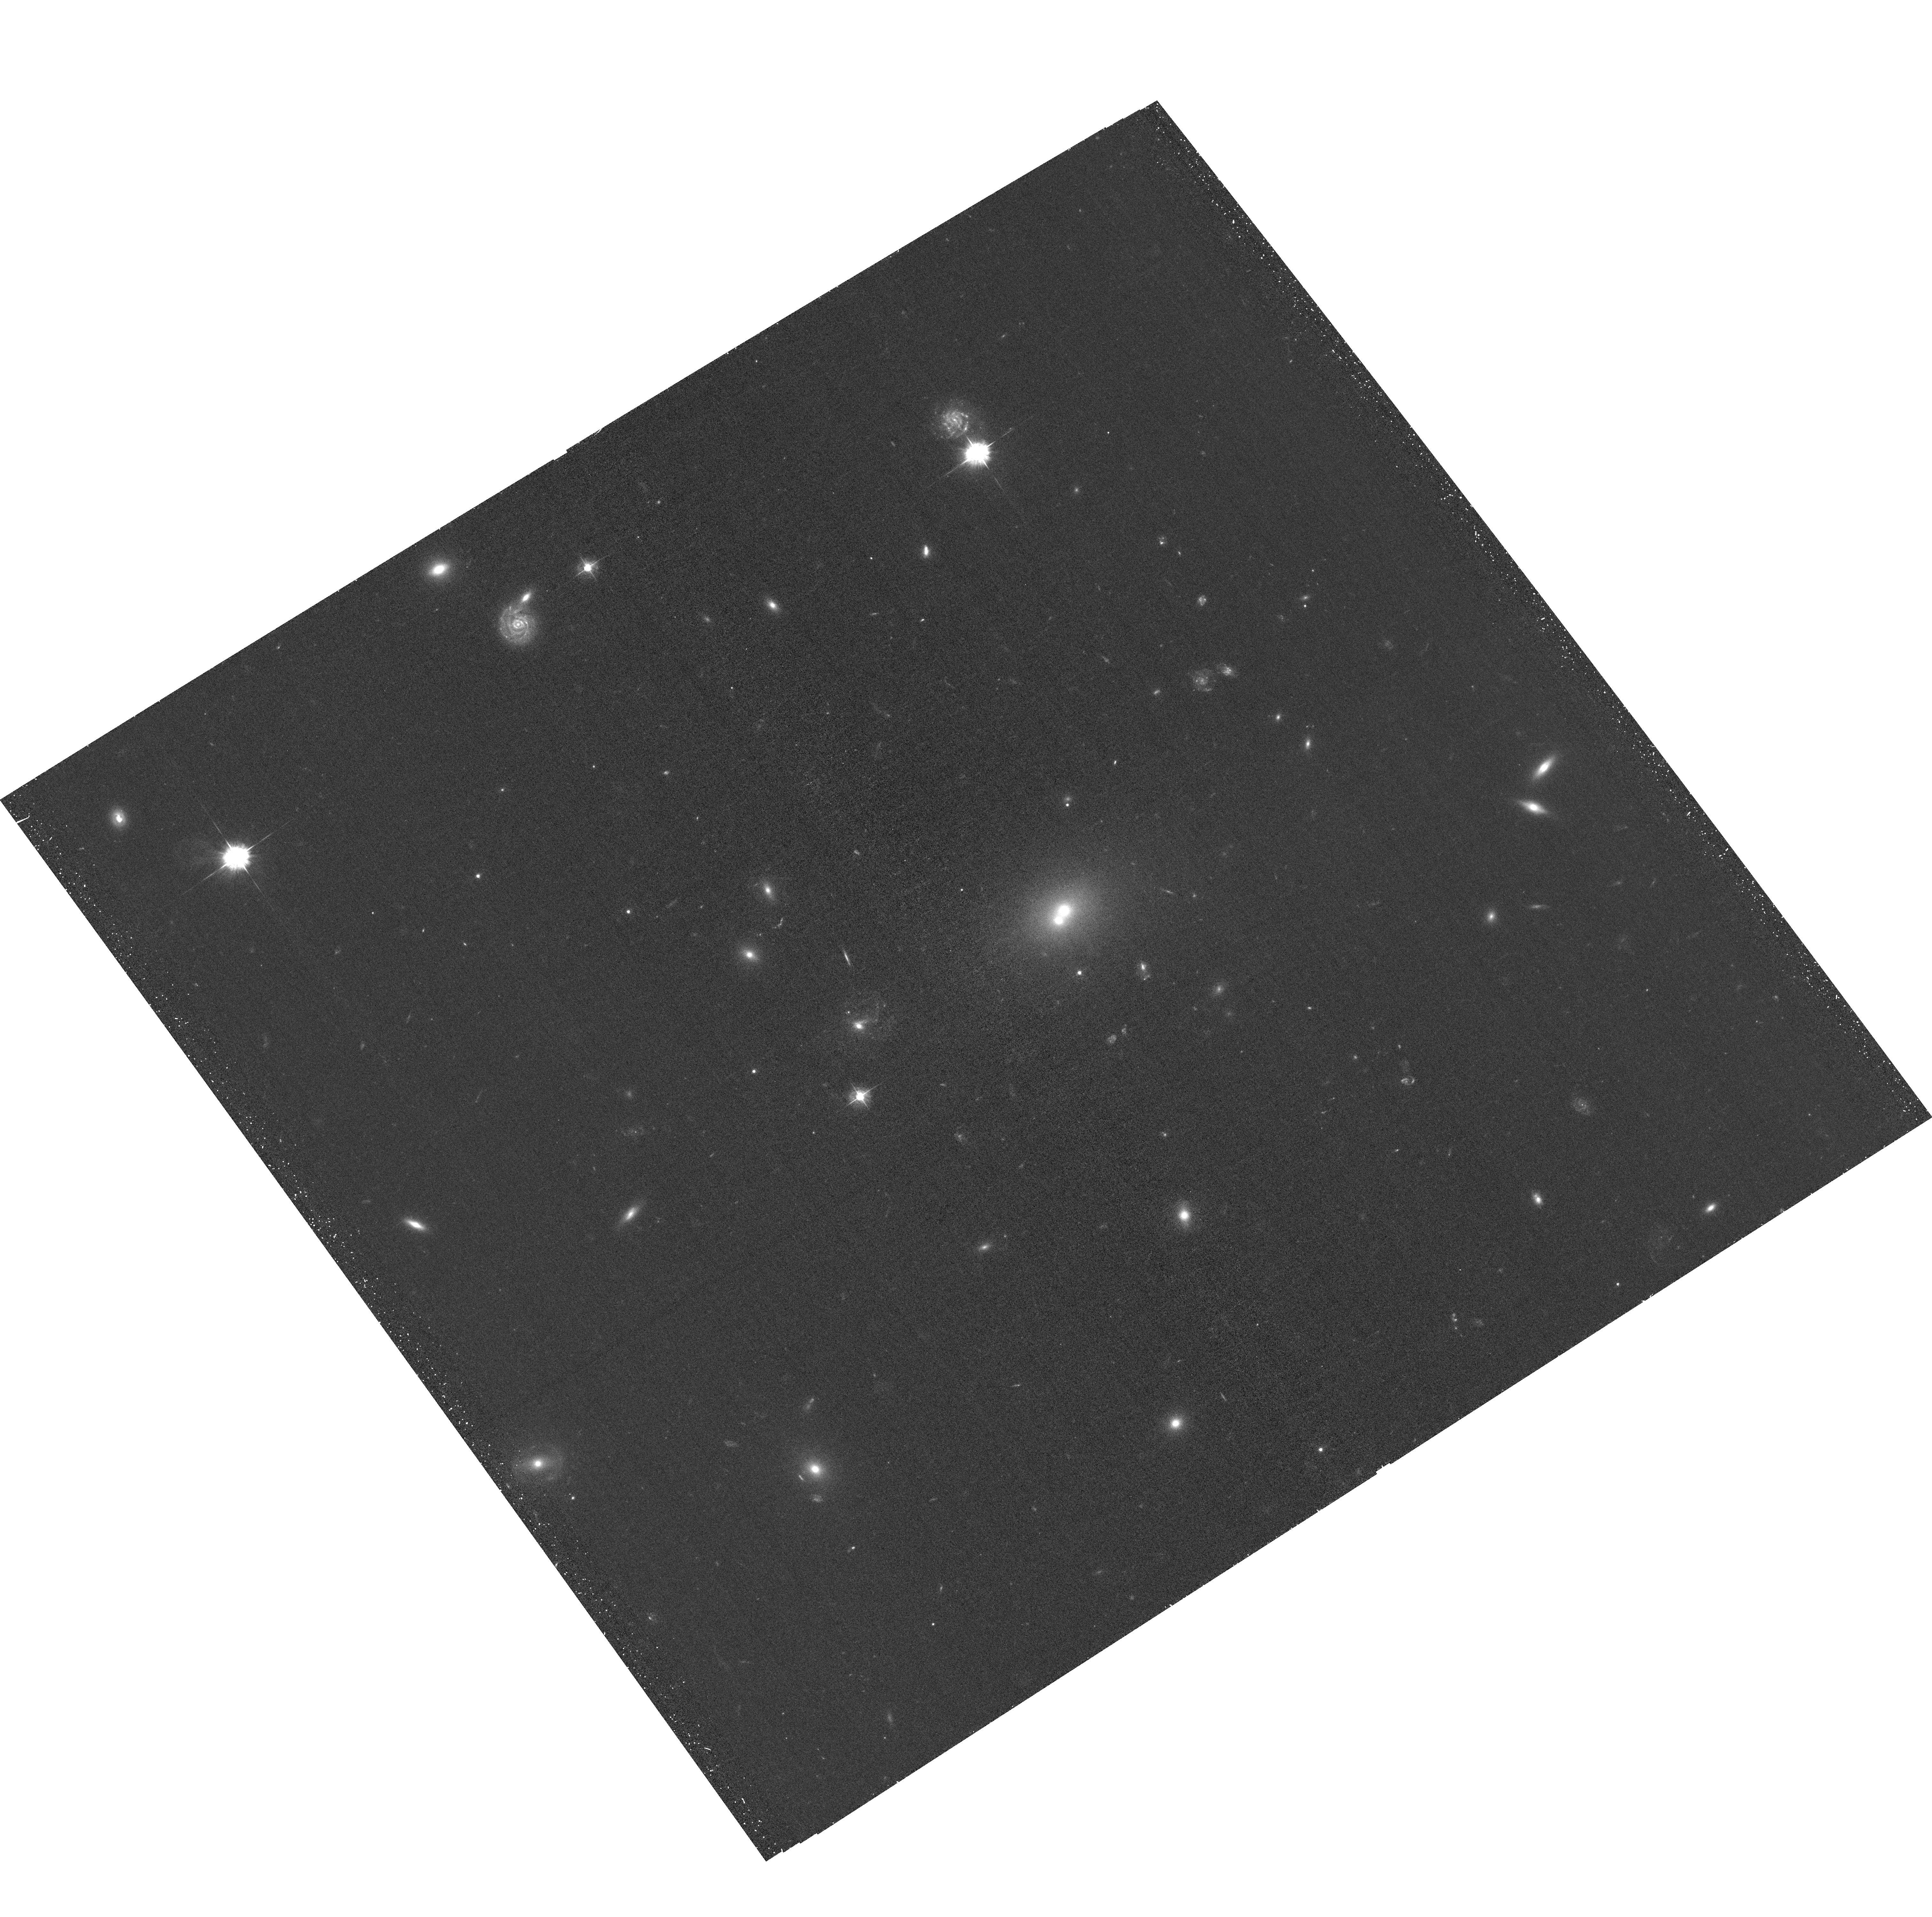
Target: RXJ1136+0713. Instrument: ACS/WFC. Filter: F435W. Exposure: 34 min. Observation ID: hst_15671_01_acs_wfc_f435w_jdyg01

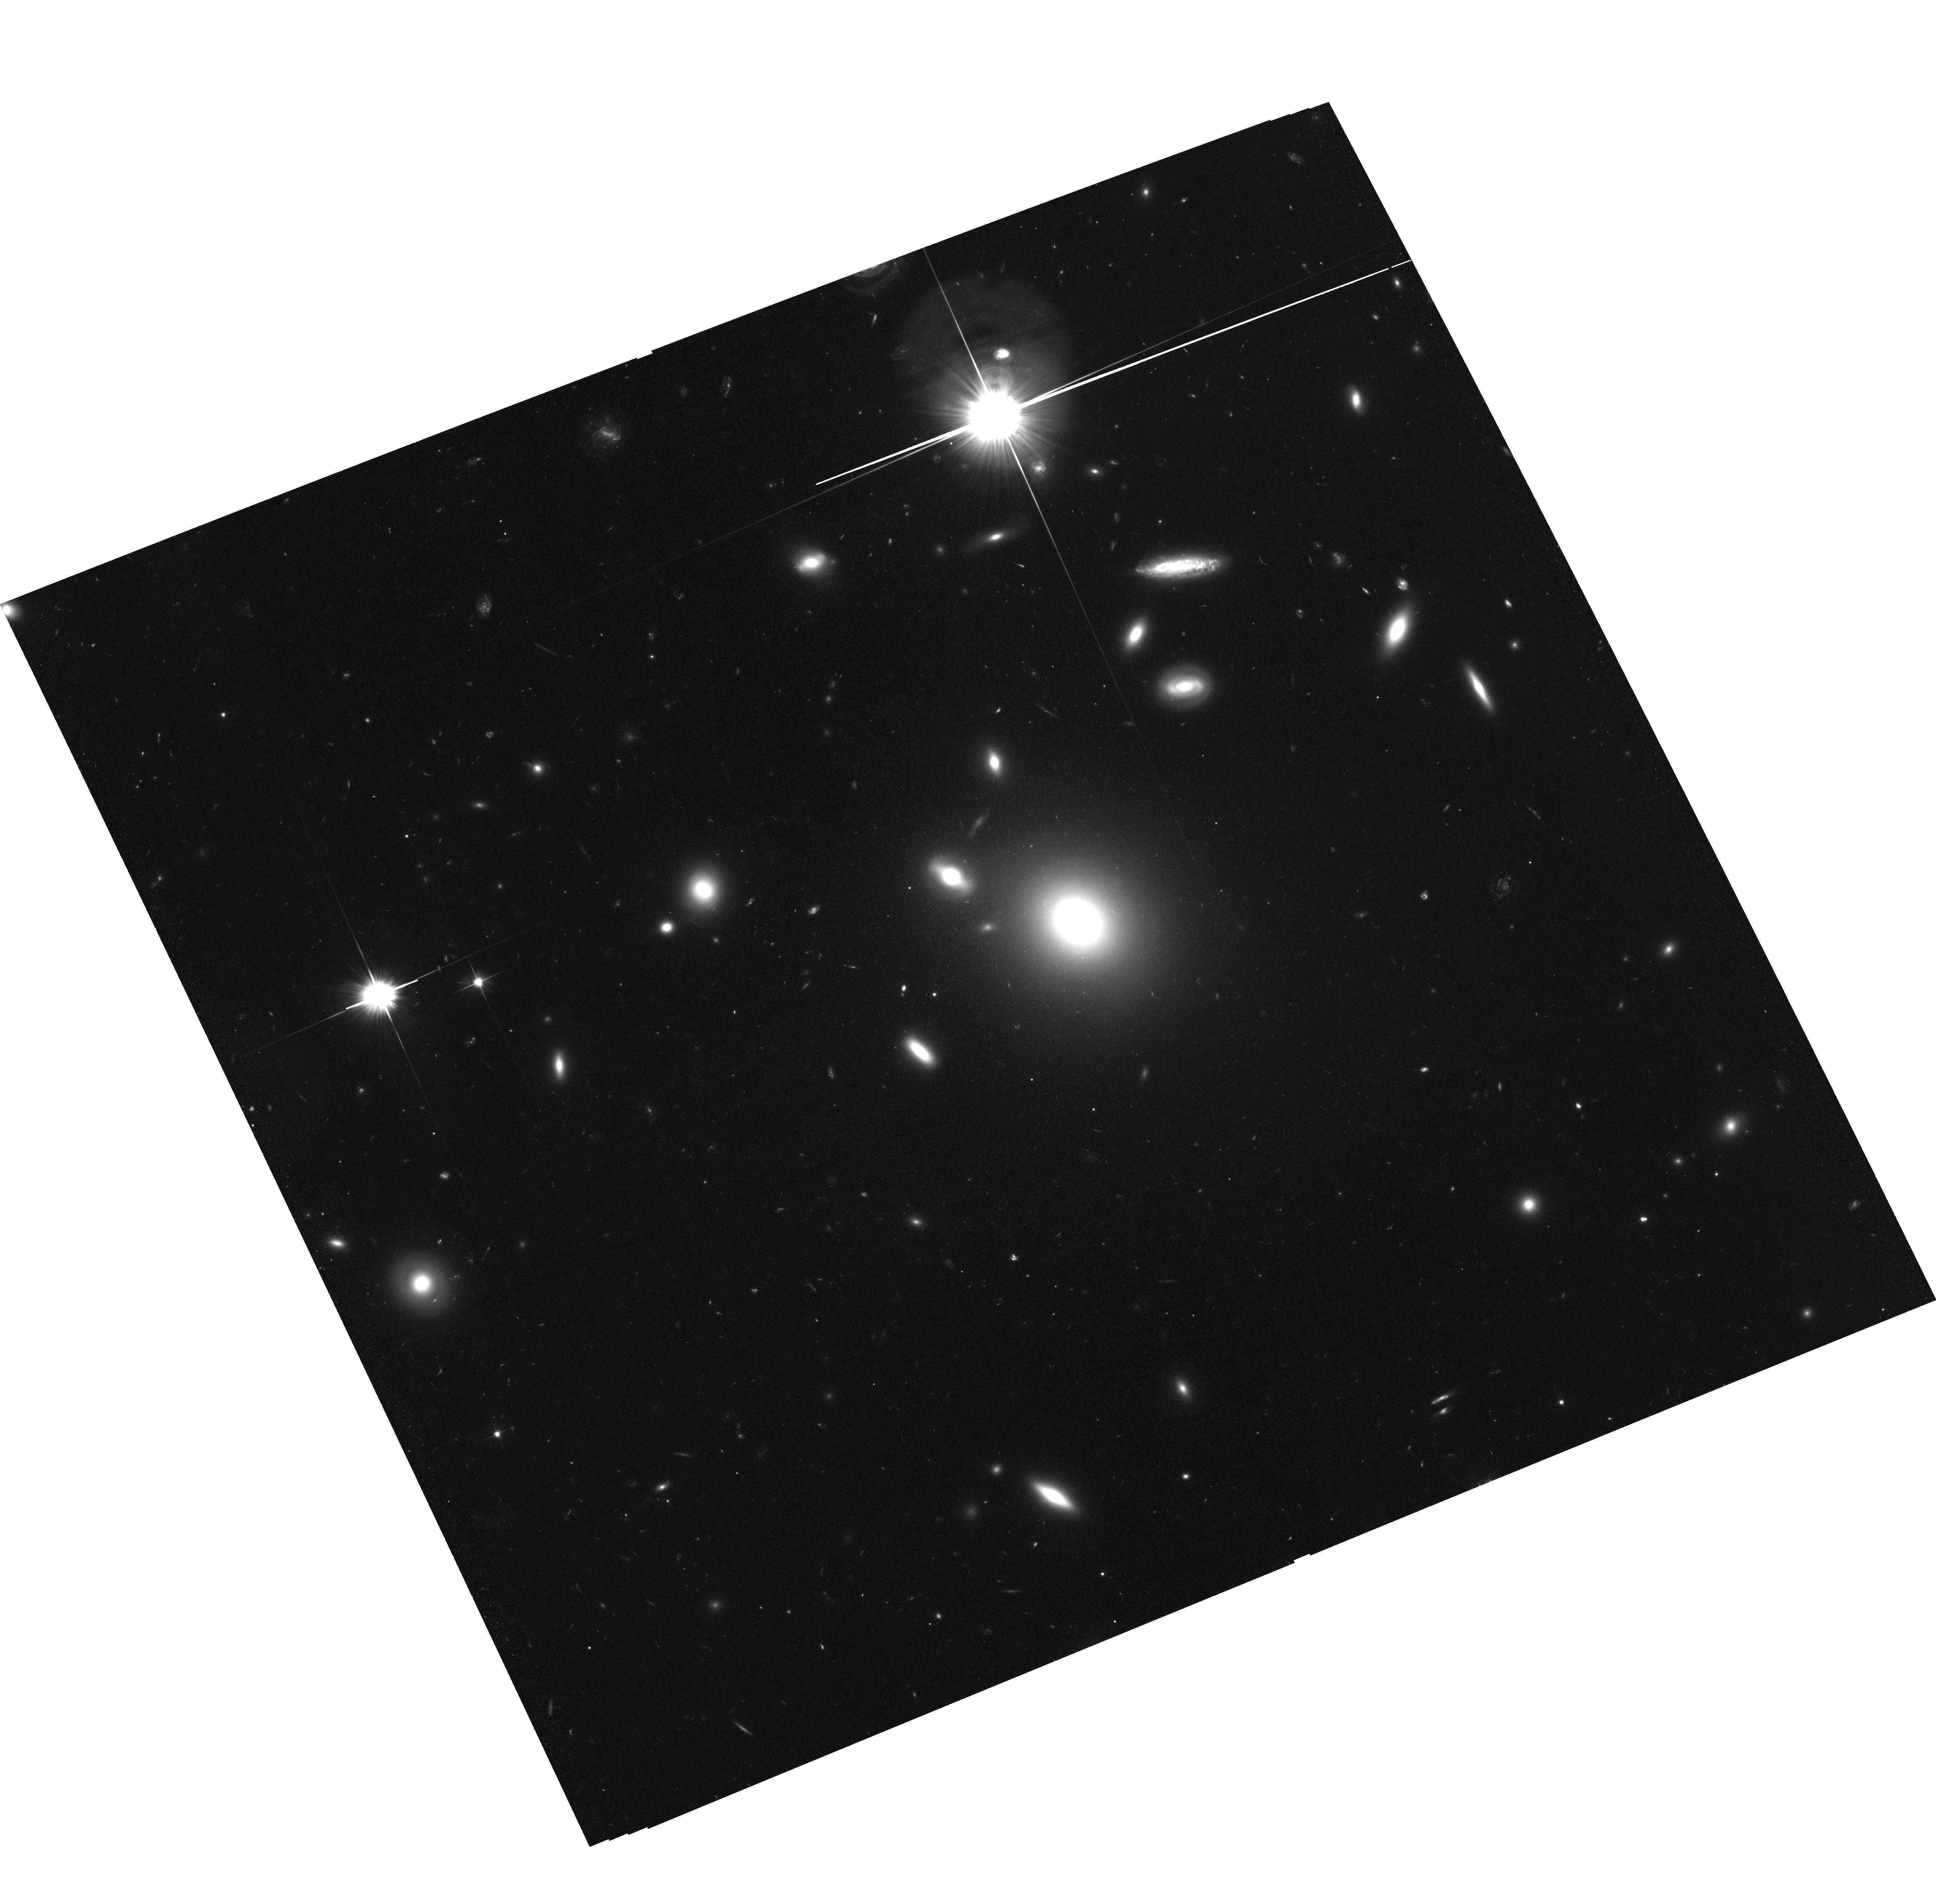
Target: RXJ1410+4145. Instrument: ACS/WFC. Filter: F606W. Exposure: 1.1 h. Observation ID: hst_15671_02_acs_wfc_f606w_jdyg02

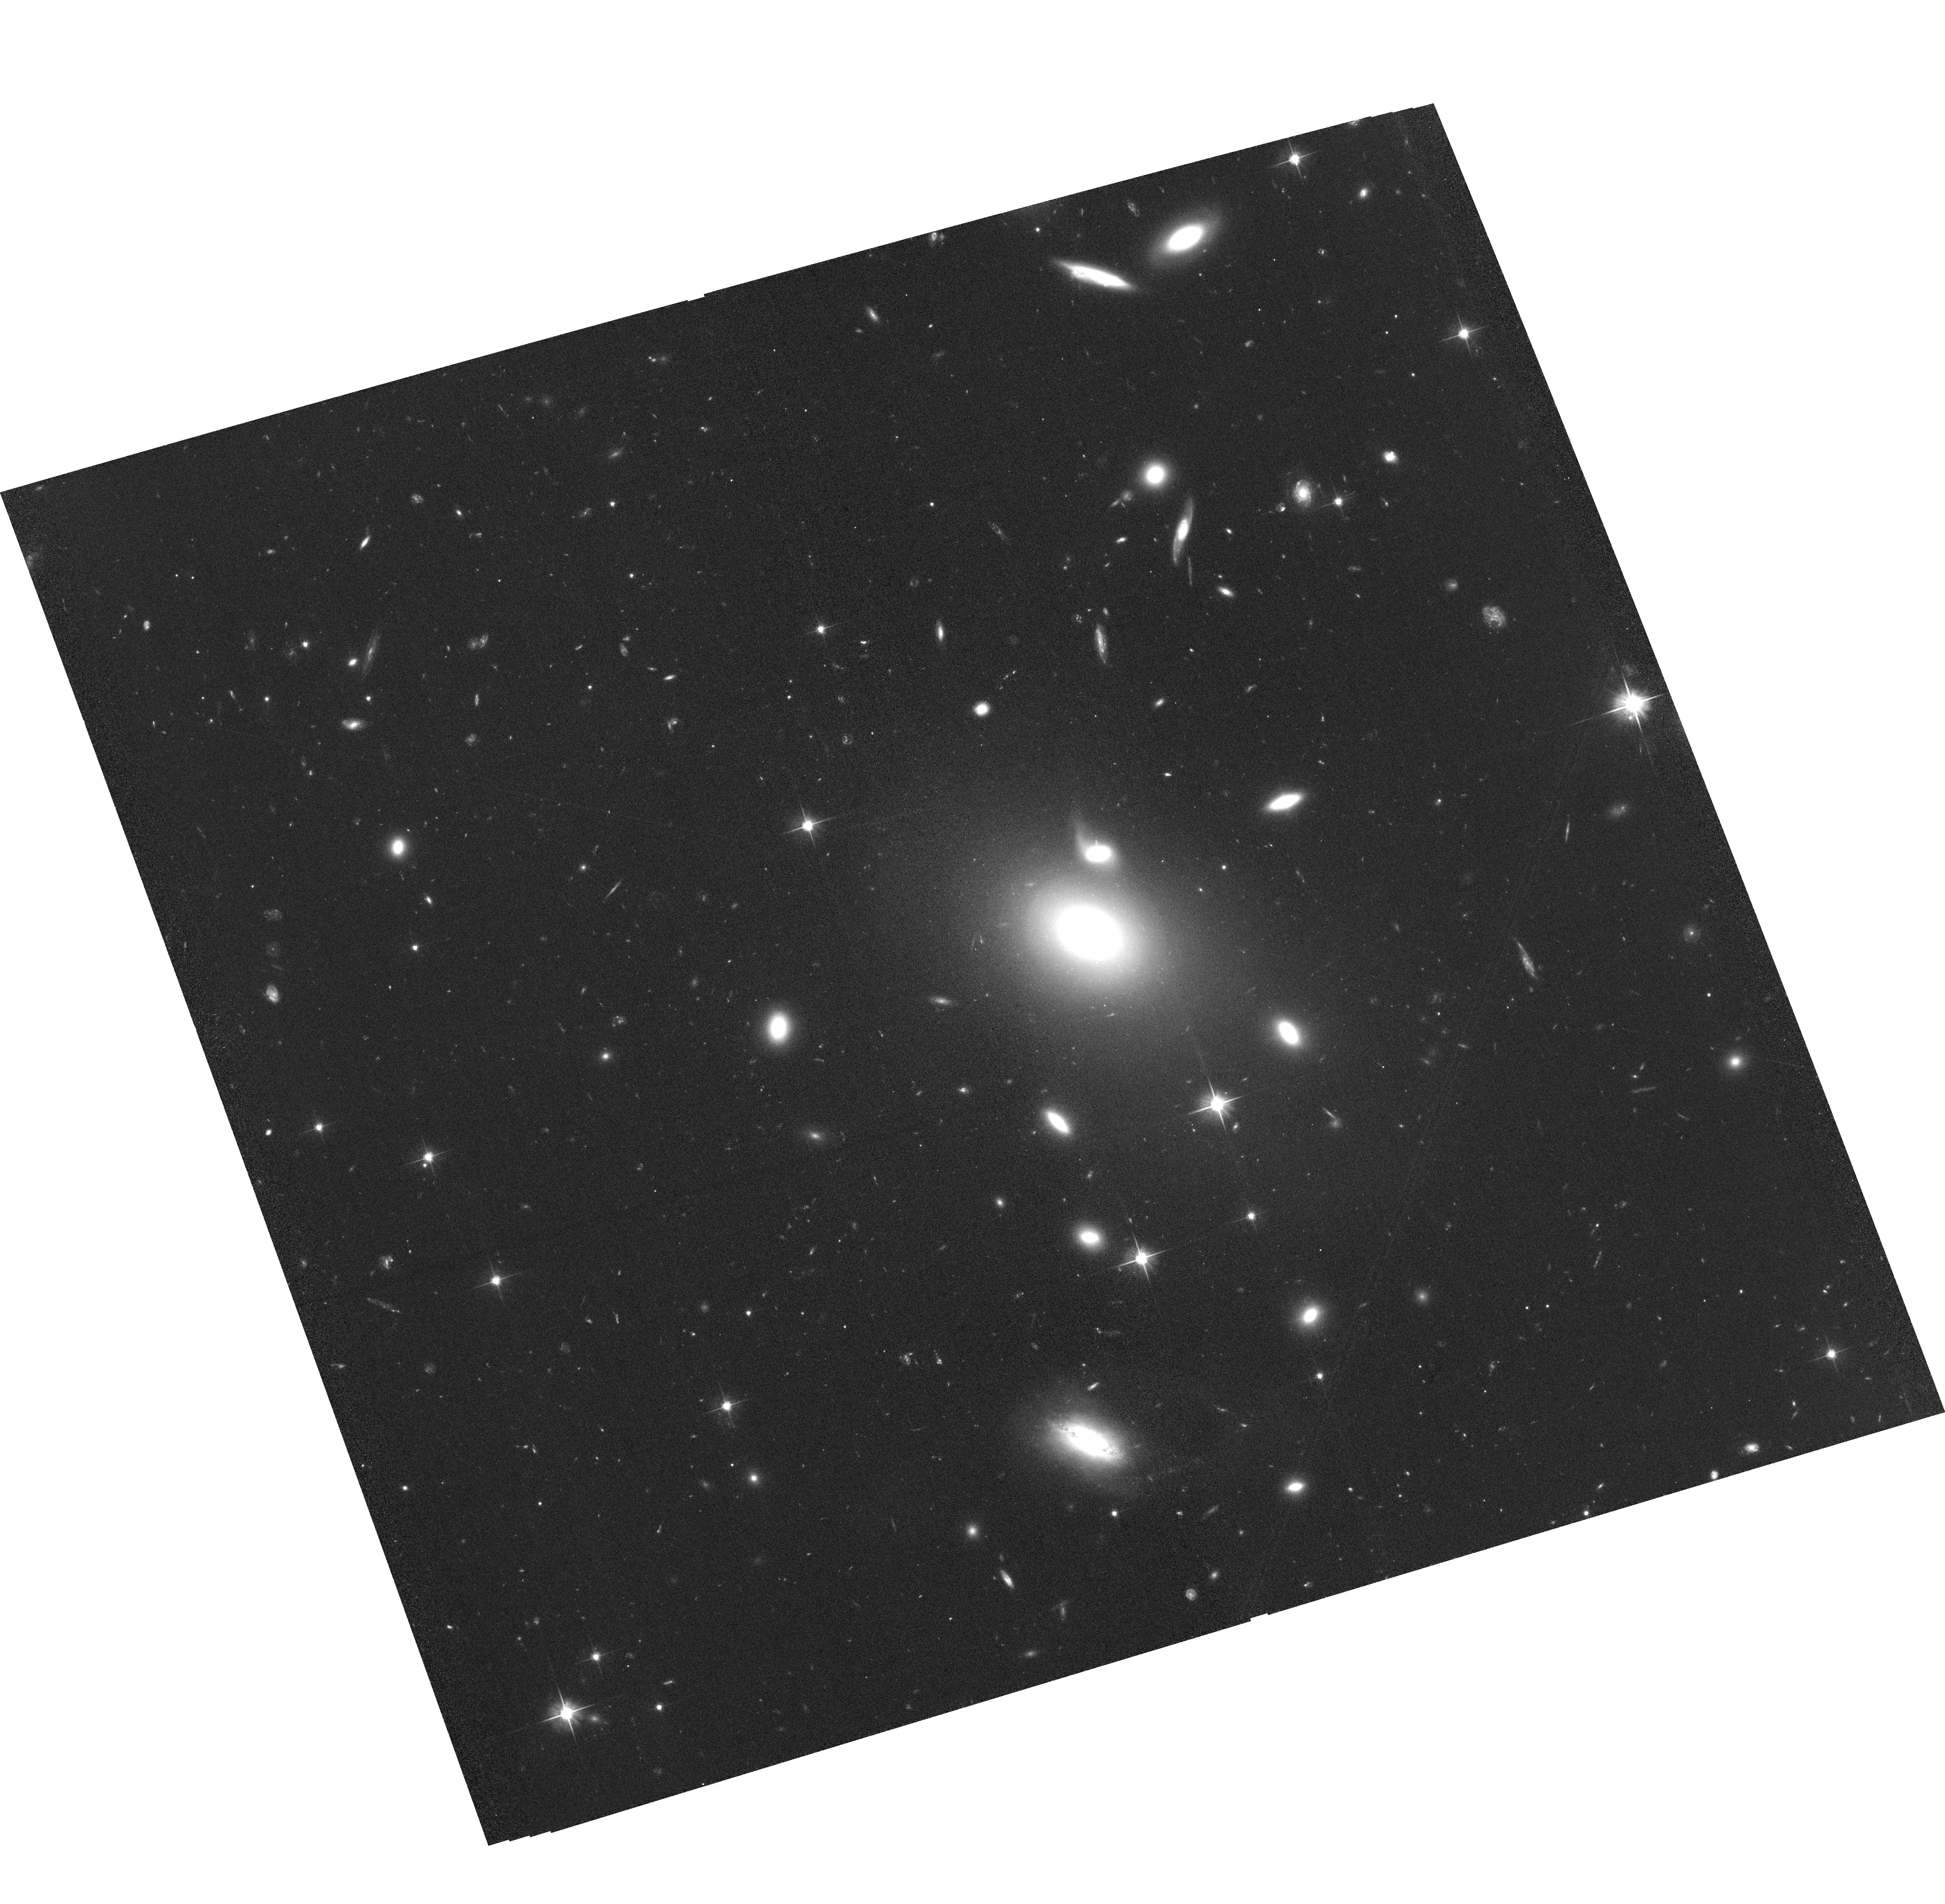
Target: RXJ0856+0553. Instrument: ACS/WFC. Filter: F606W. Exposure: 1.1 h. Observation ID: hst_15671_03_acs_wfc_f606w_jdyg03

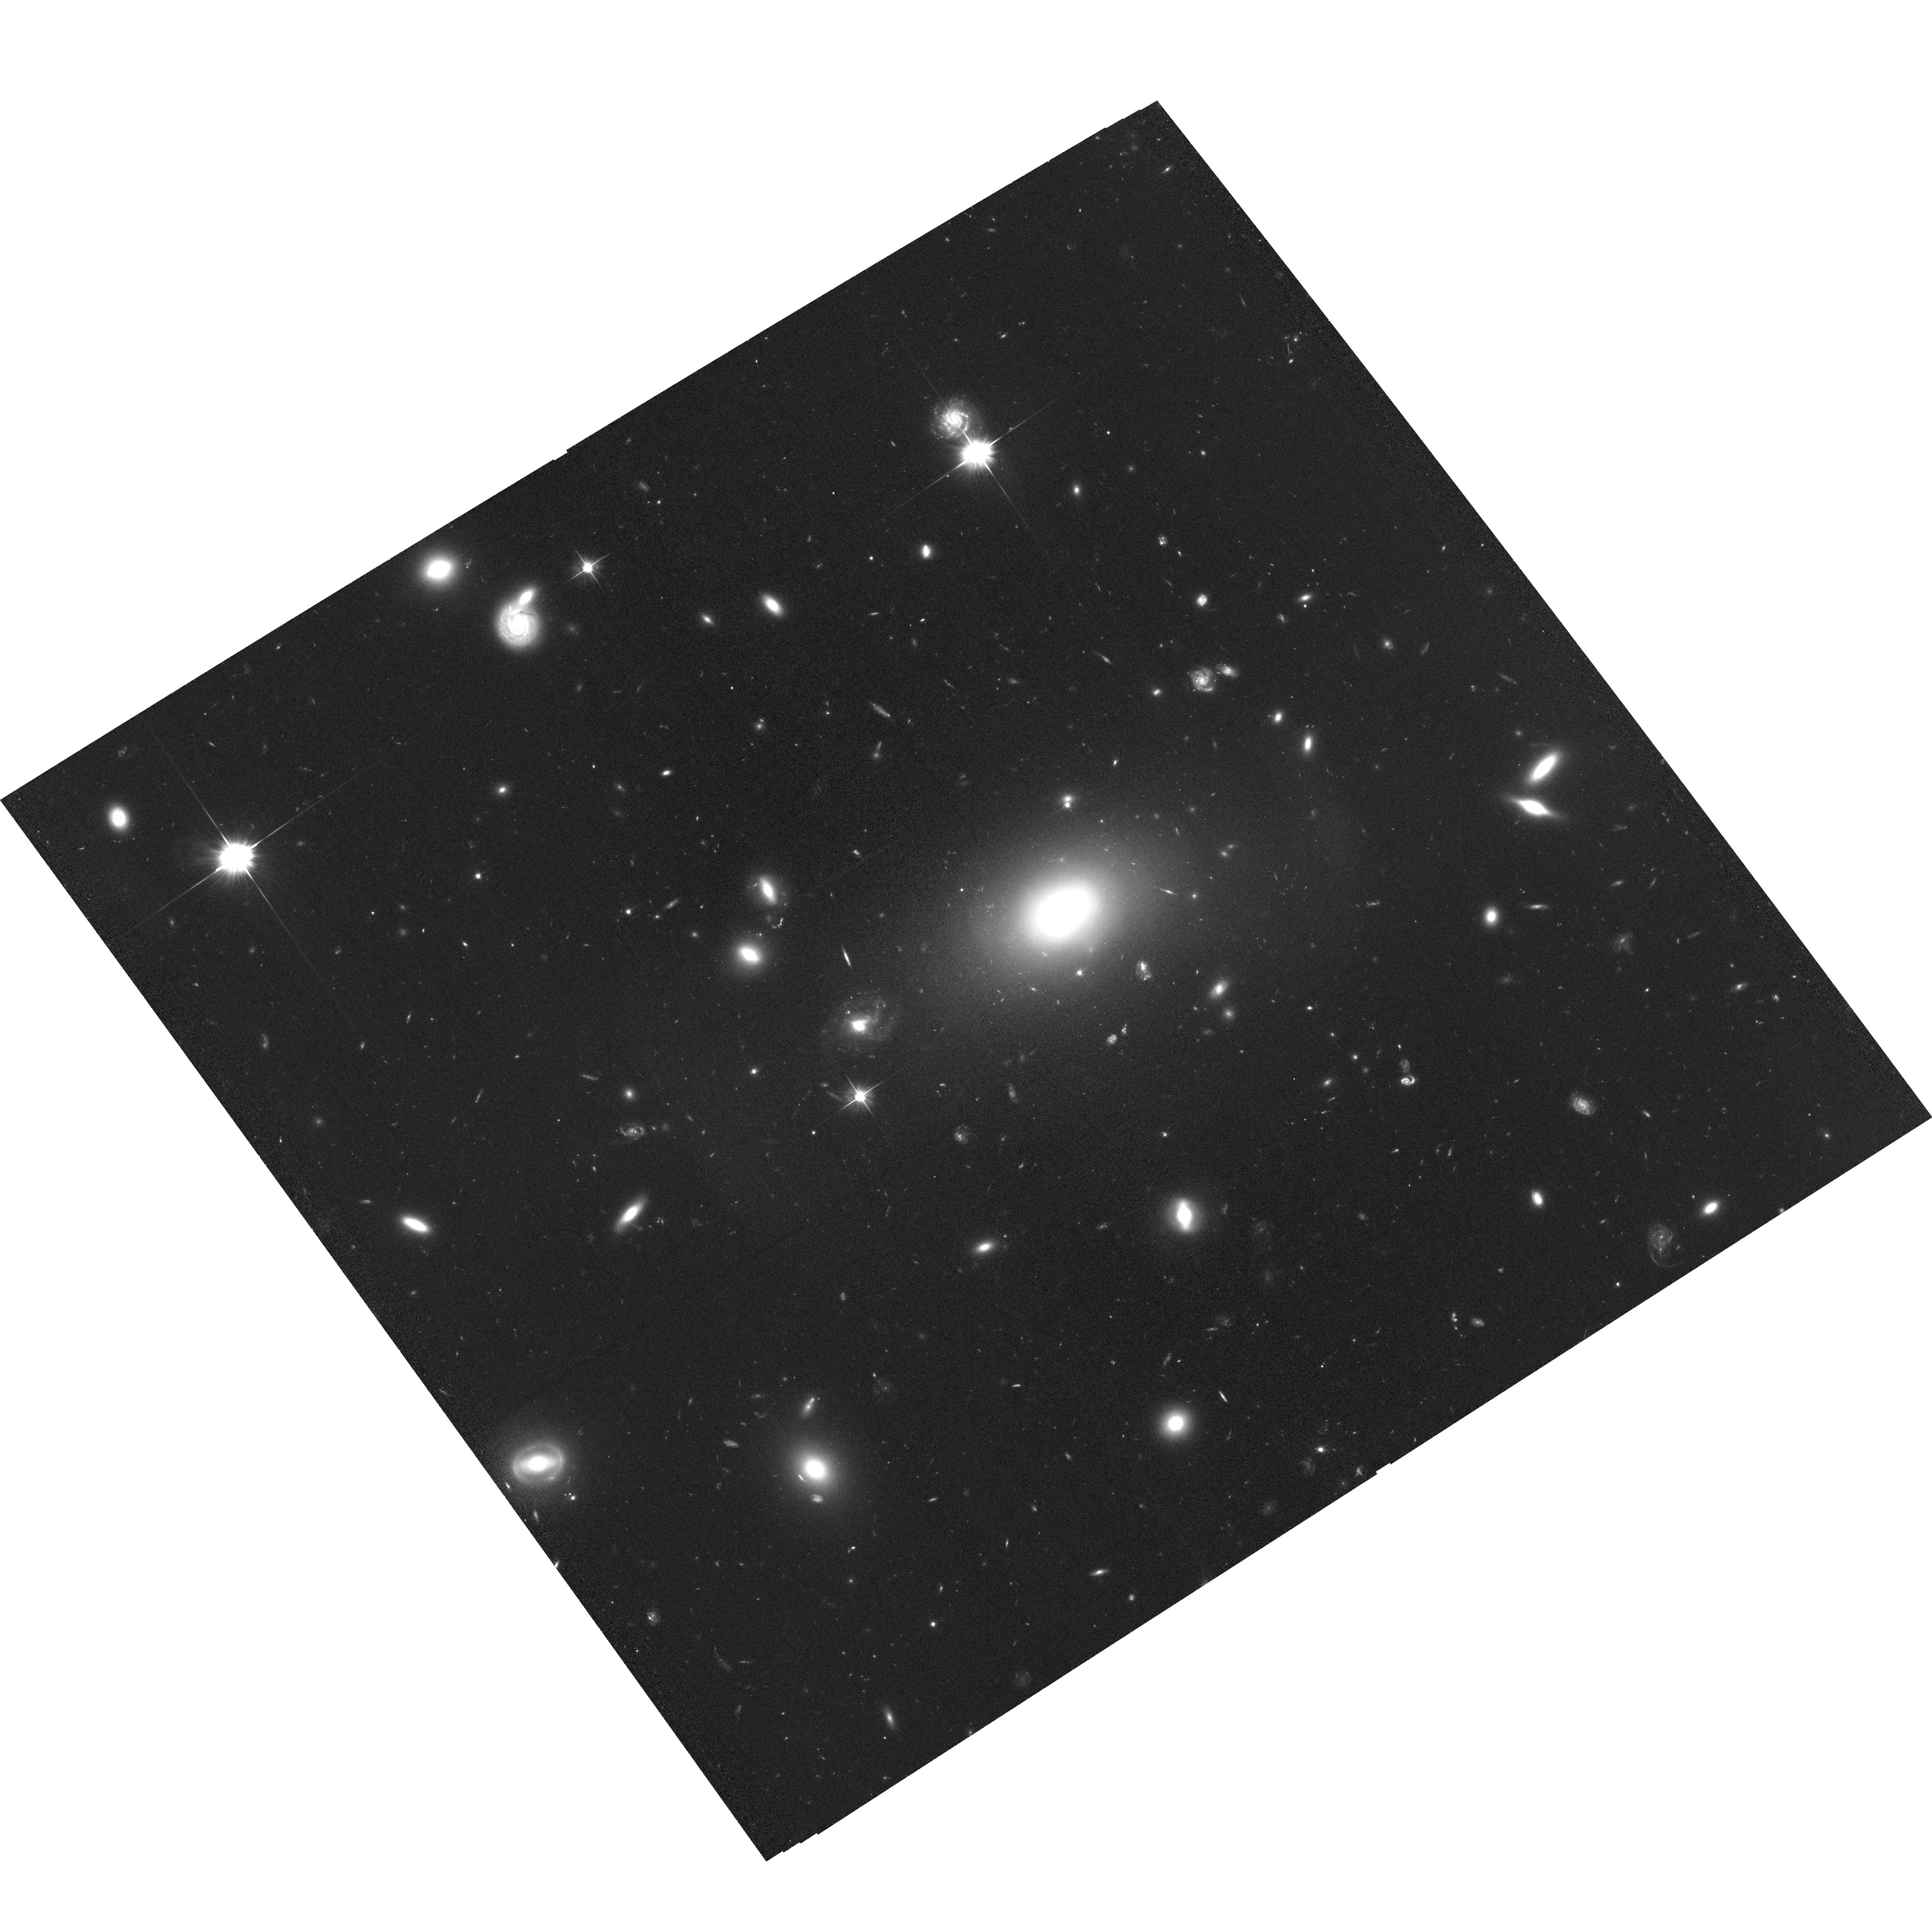
Target: RXJ1136+0713. Instrument: ACS/WFC. Filter: F606W. Exposure: 1.1 h. Observation ID: hst_15671_01_acs_wfc_f606w_jdyg01

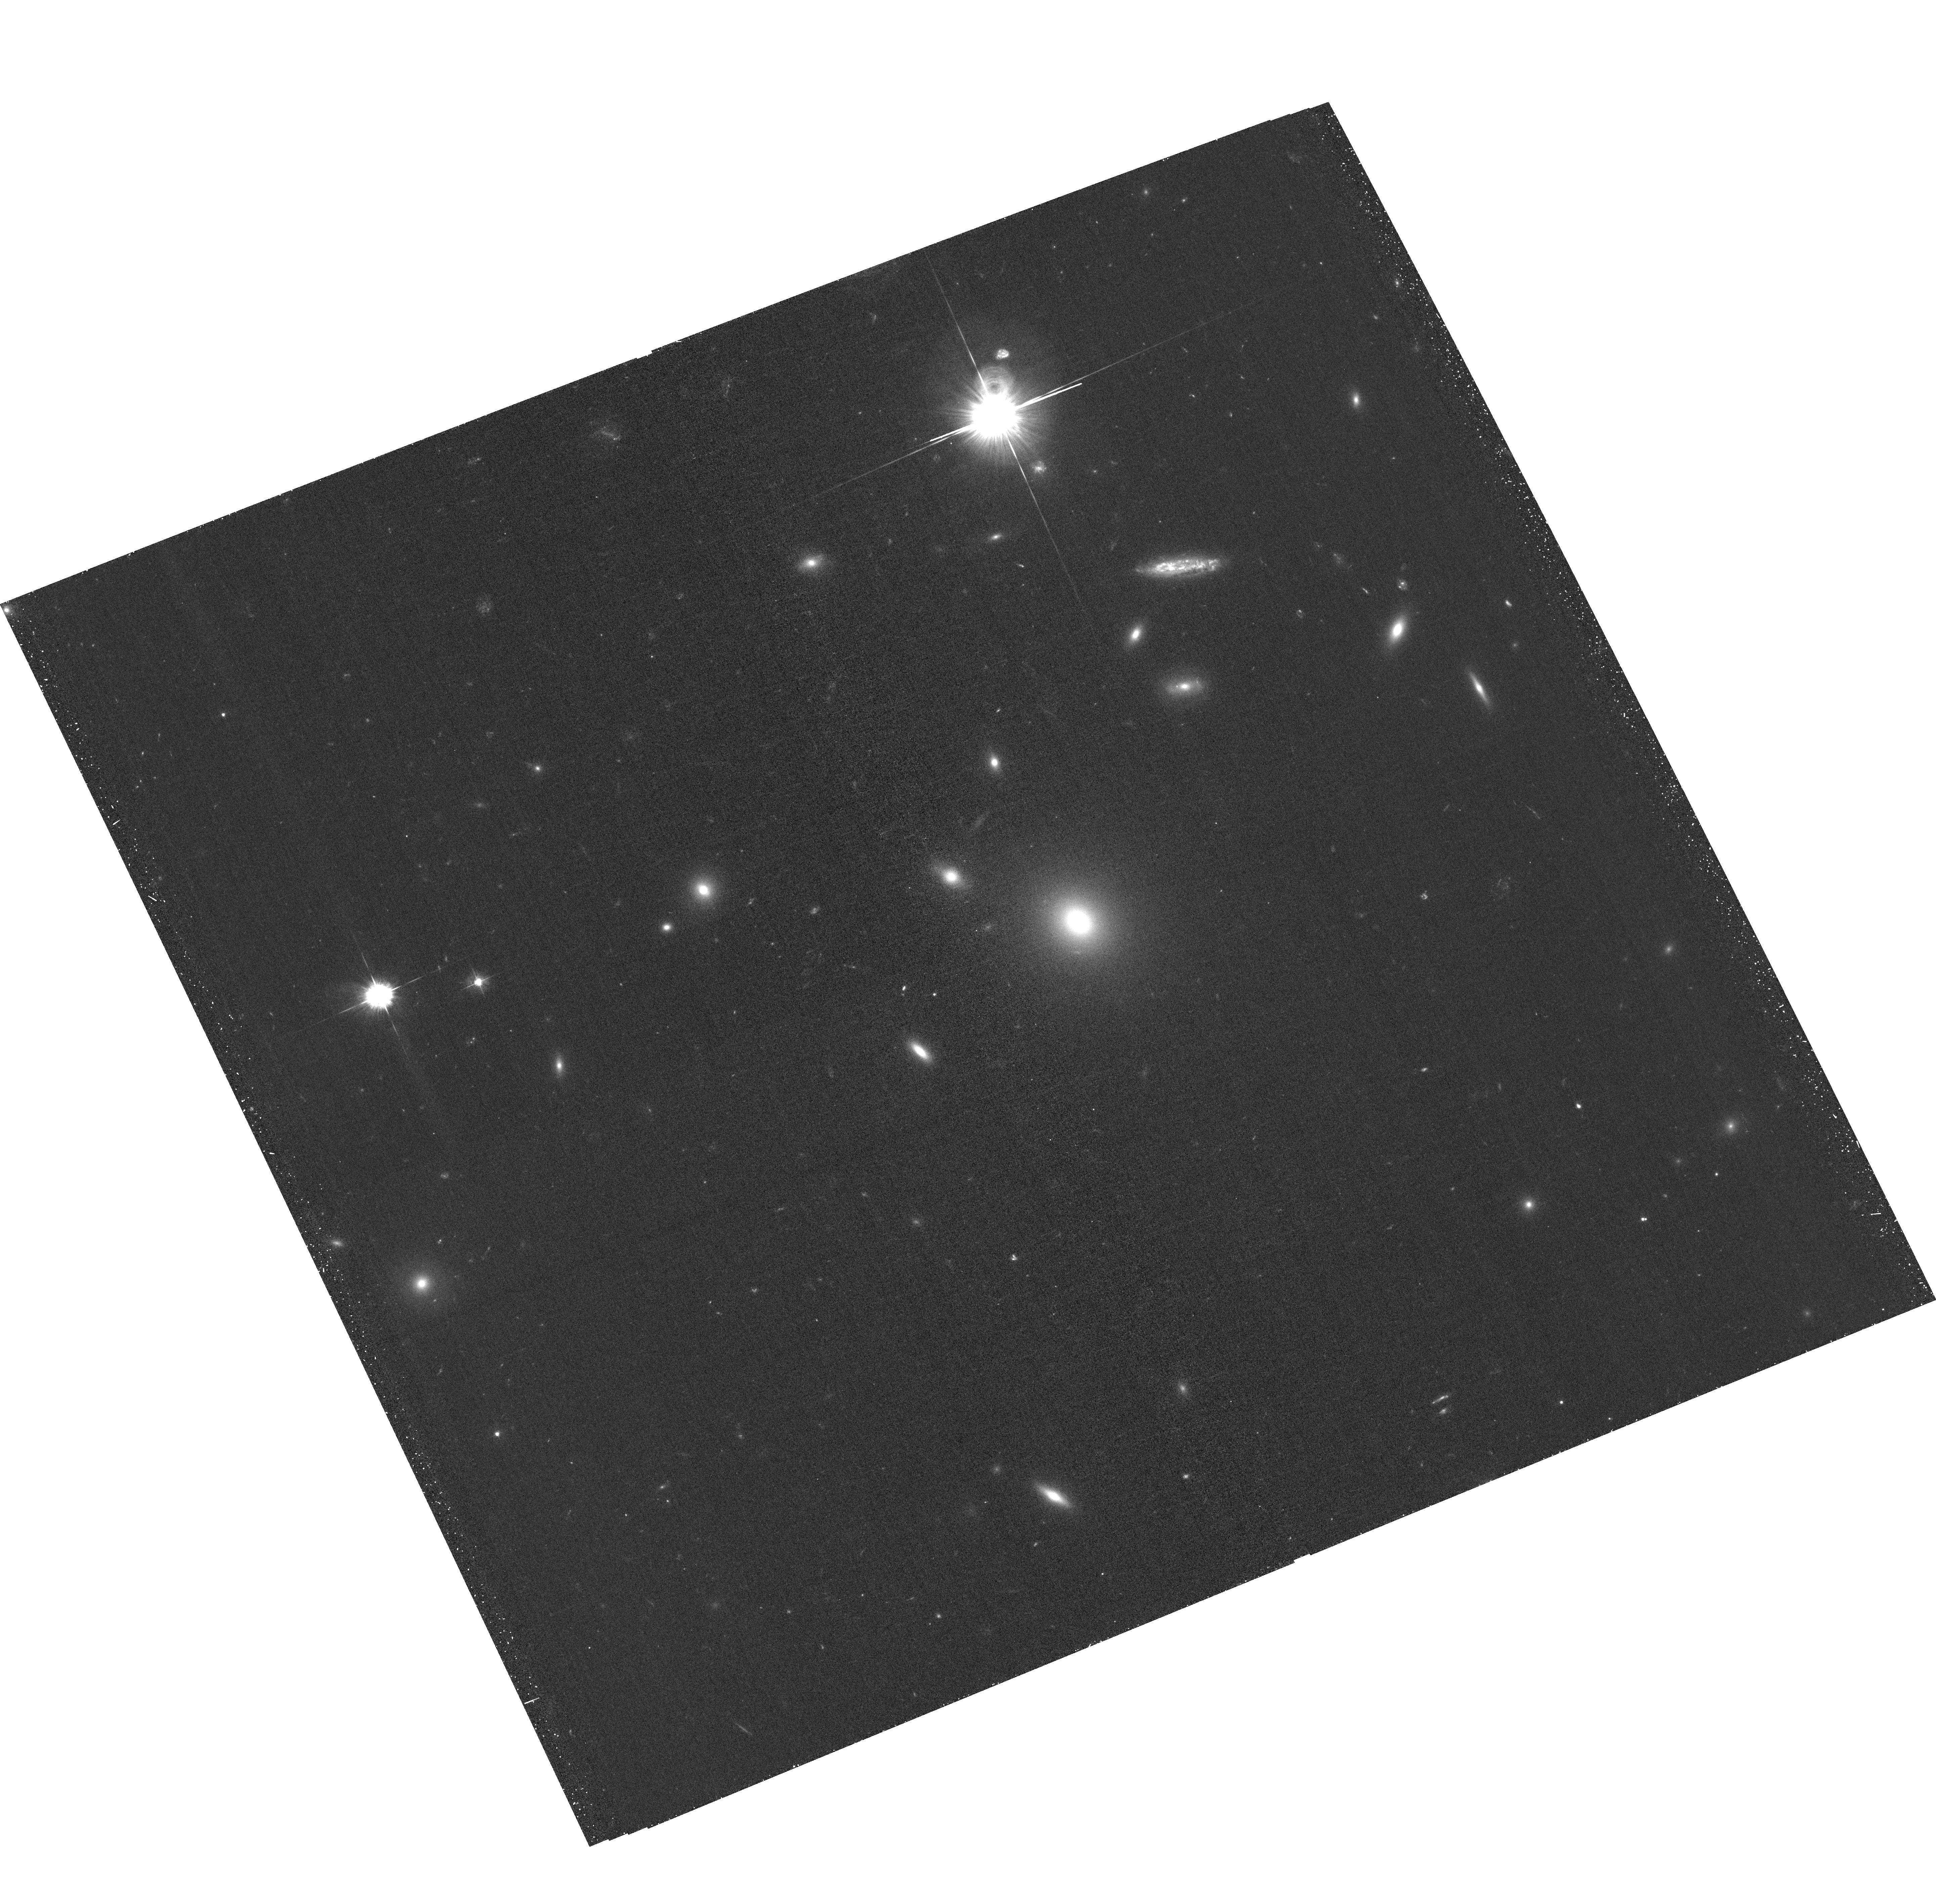
Target: RXJ1410+4145. Instrument: ACS/WFC. Filter: F435W. Exposure: 34 min. Observation ID: hst_15671_02_acs_wfc_f435w_jdyg02

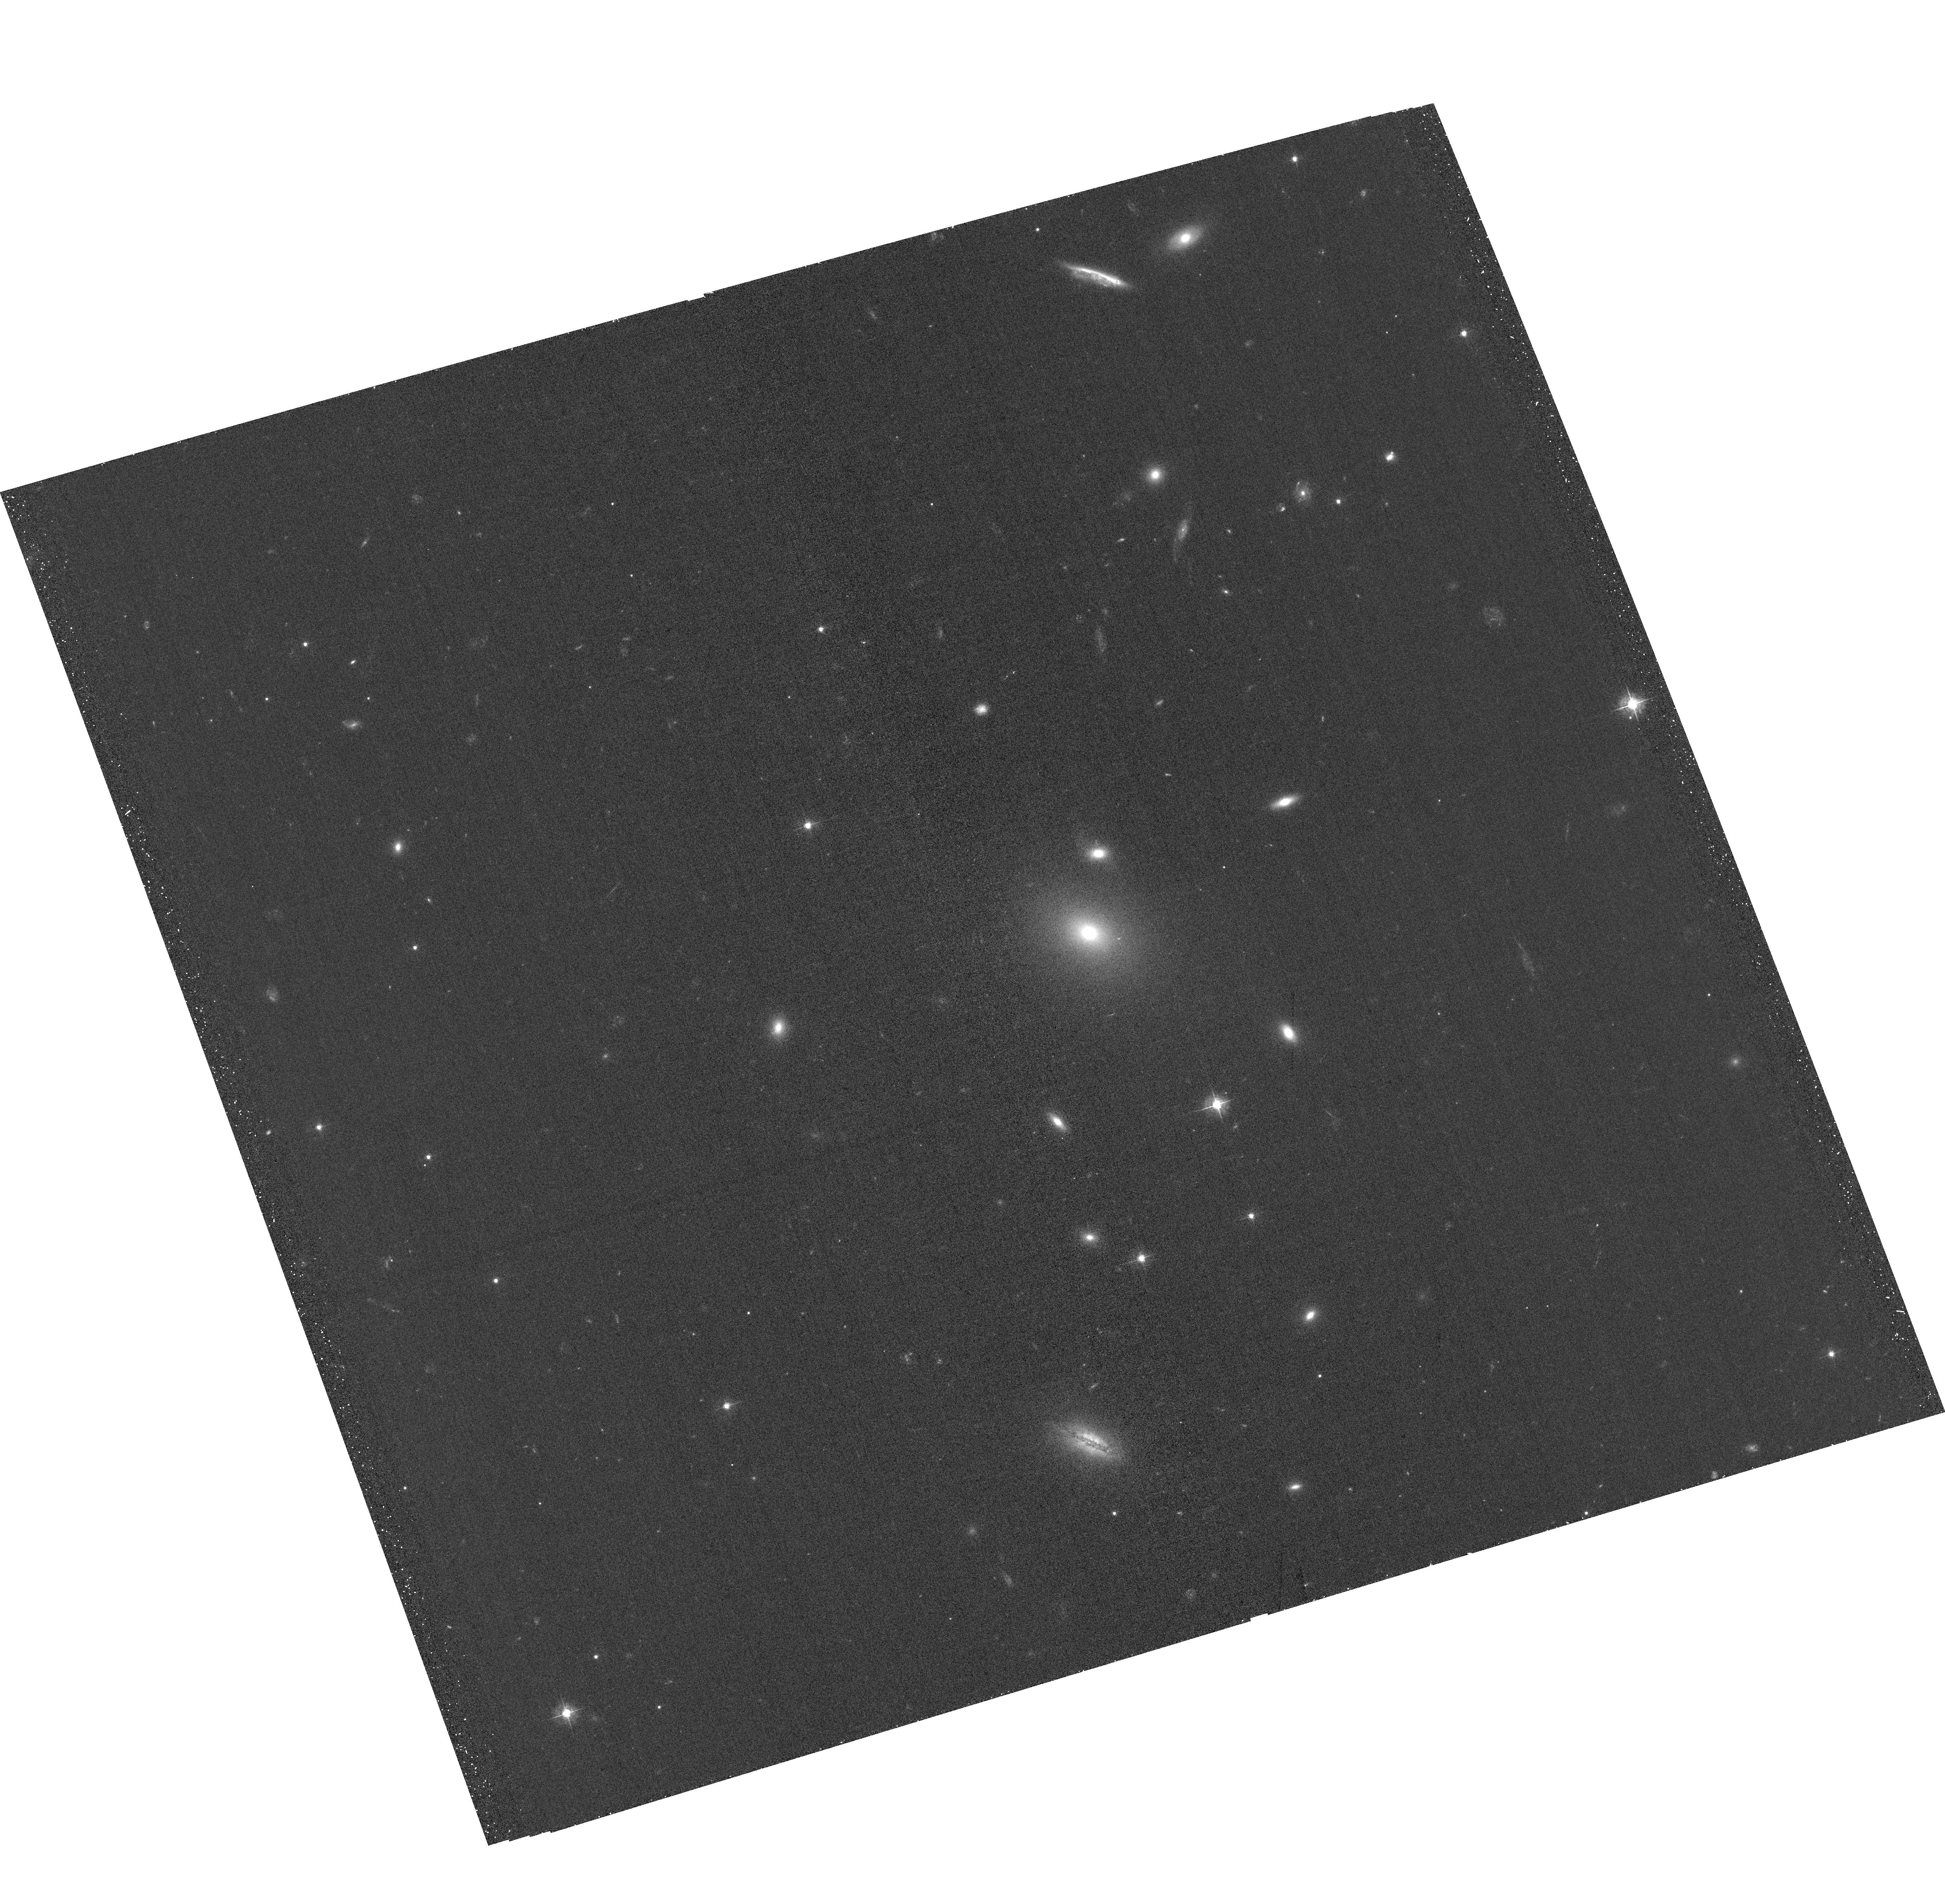
Target: RXJ0856+0553. Instrument: ACS/WFC. Filter: F435W. Exposure: 34 min. Observation ID: hst_15671_03_acs_wfc_f435w_jdyg03

Unveiling the Nature of Fossil Groups with XMM-HST II: Reducing Variance (PI: Dupke, Renato A.)

Fossil groups (FGs) present a puzzle to theories of structure formation. Despite the low number of bright galaxies, their high velocity dispersions and high T X seem to indicate cluster-like potential wells. Their measured c200 are high indicating early formation epochs, in contradiction with the observed lack of expected large cool cores. We have proposed a discriminatory test, using the intracluster light to mass ratio (ICLf/M) in FGs, using XMM and HST. The pilot study was successful and suggests that FGs are not merging and show high ICLf/M ratios in comparison to relaxed systems. We propose to increase the sample of bonafide FGs complementing XMM and HST archived observations to account for sample variance, allowing us to reliably constrain their formation mechanisms and ages.